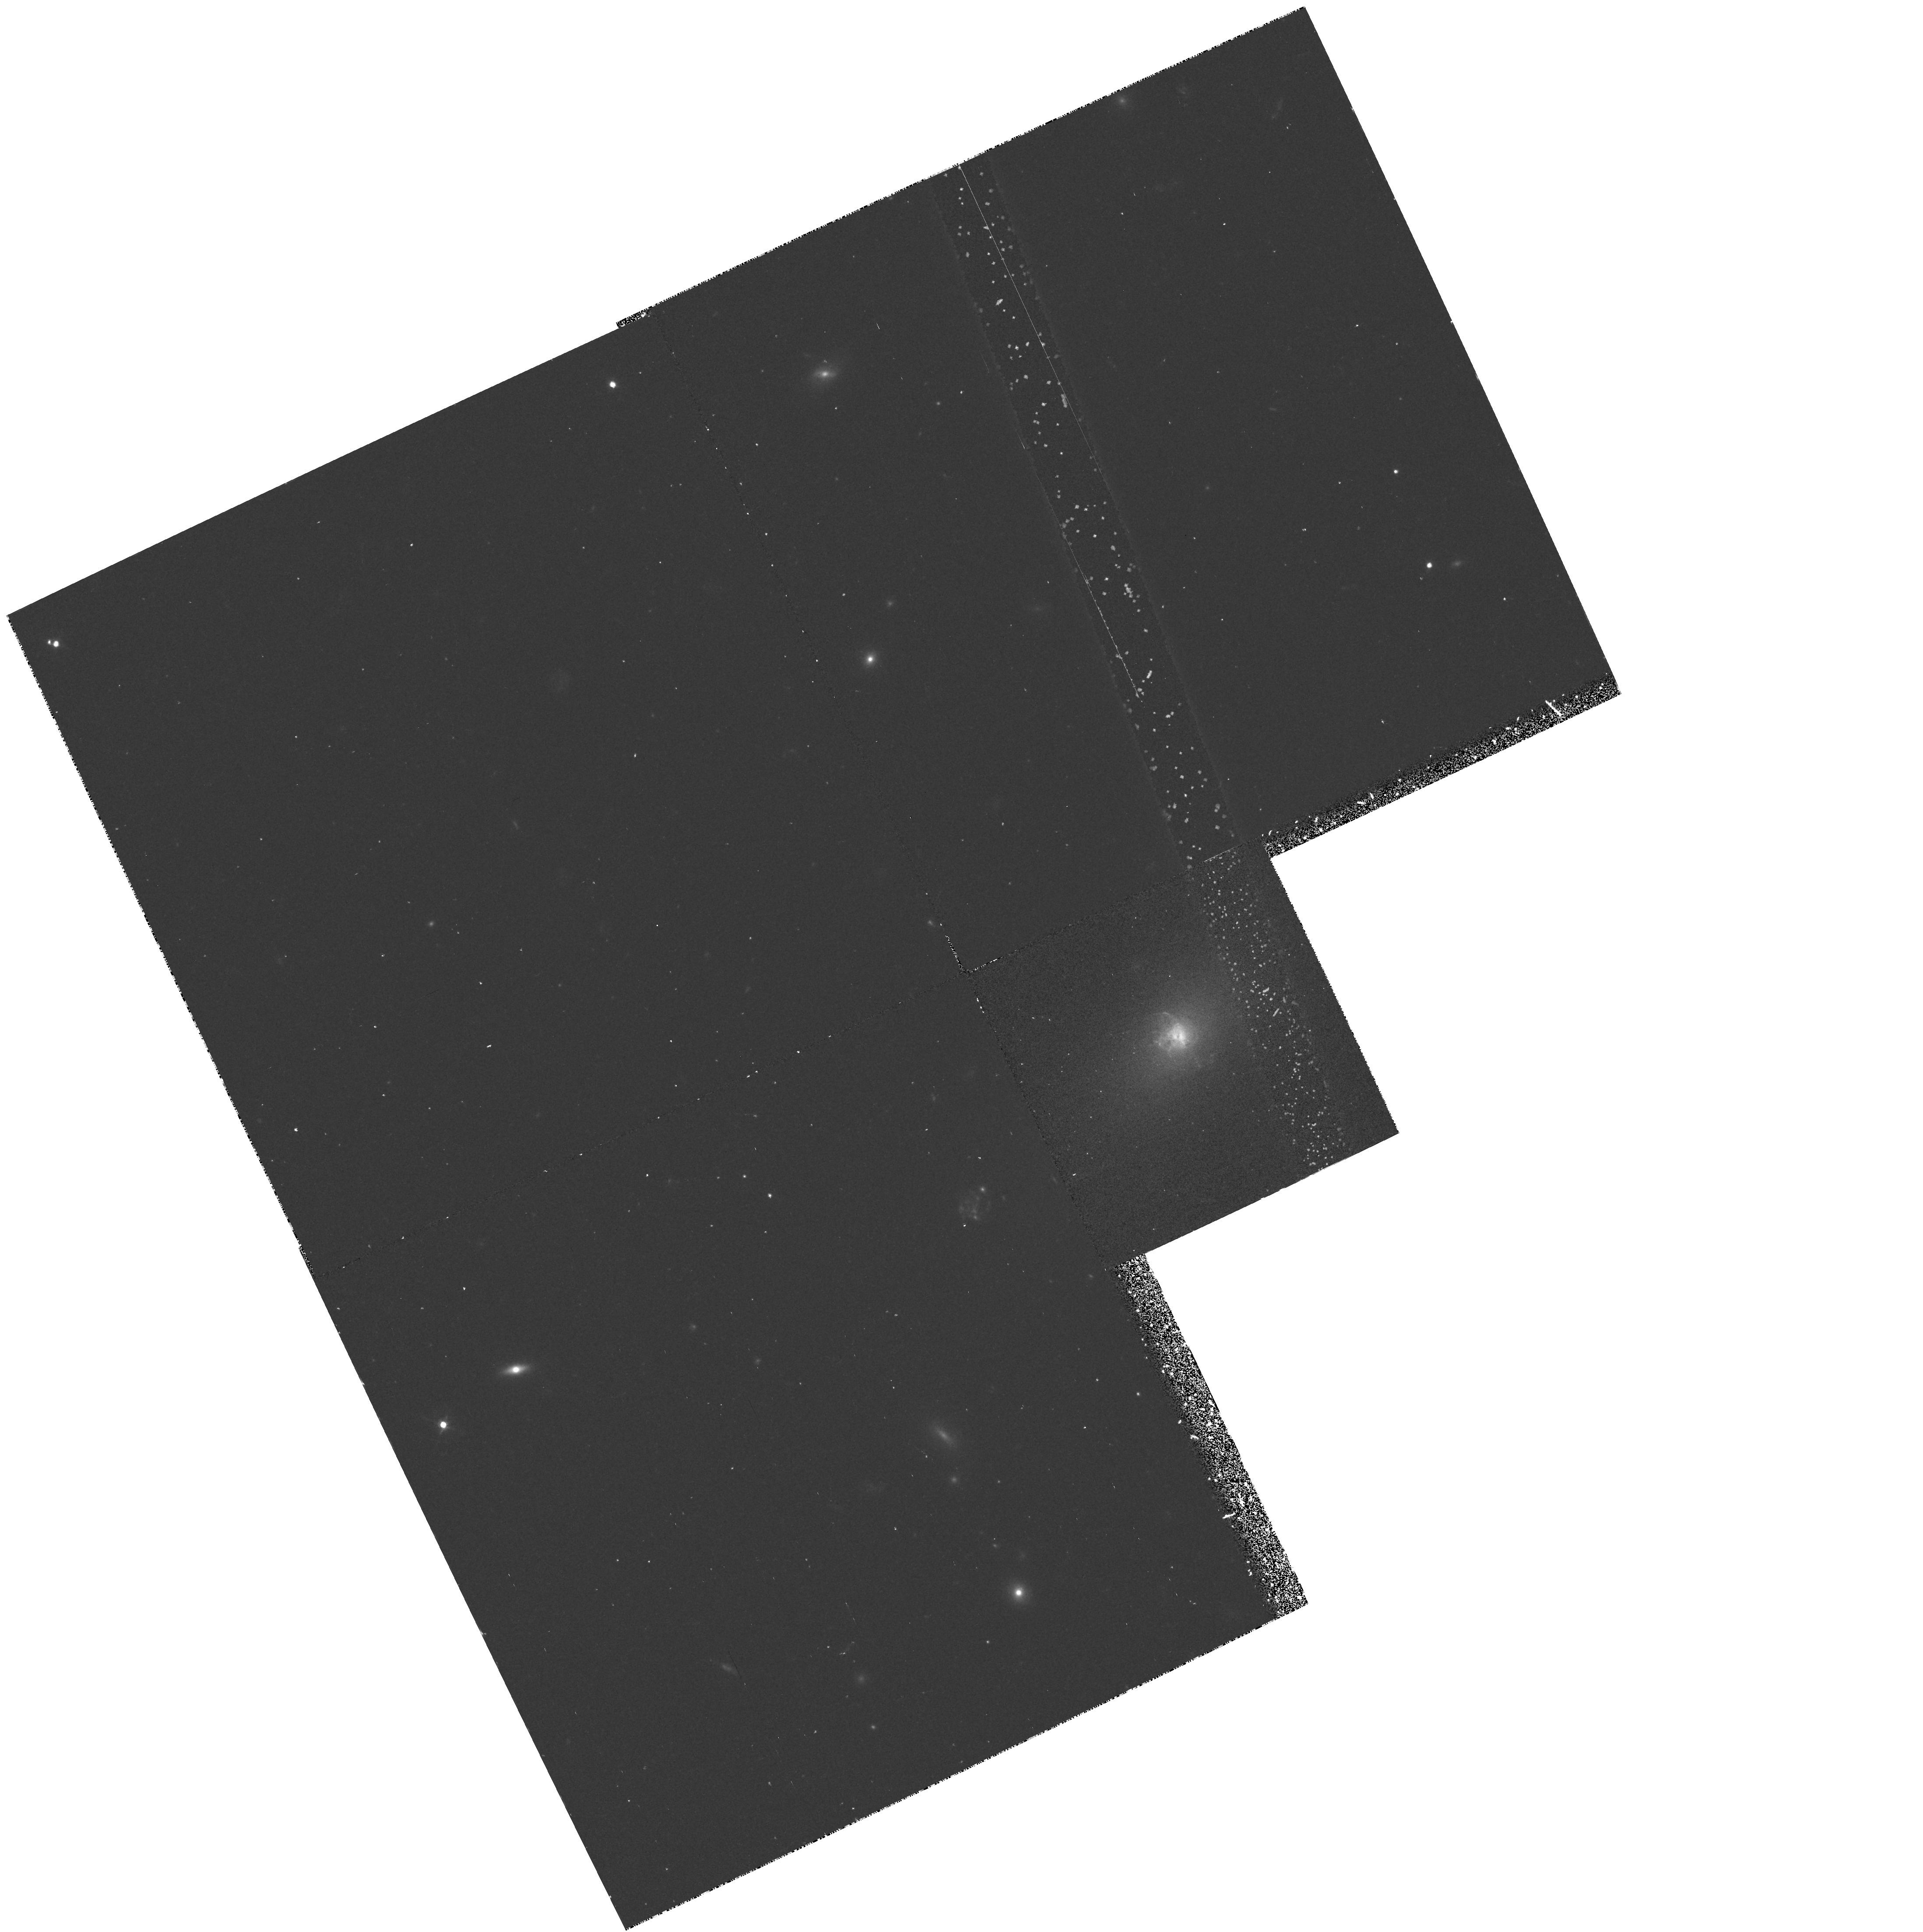
Target: ABELL-2597. Instrument: WFPC2/PC. Filter: F450W. Exposure: 42 min. Observation ID: hst_6228_02_wfpc2_pc_f450w_u2pf02

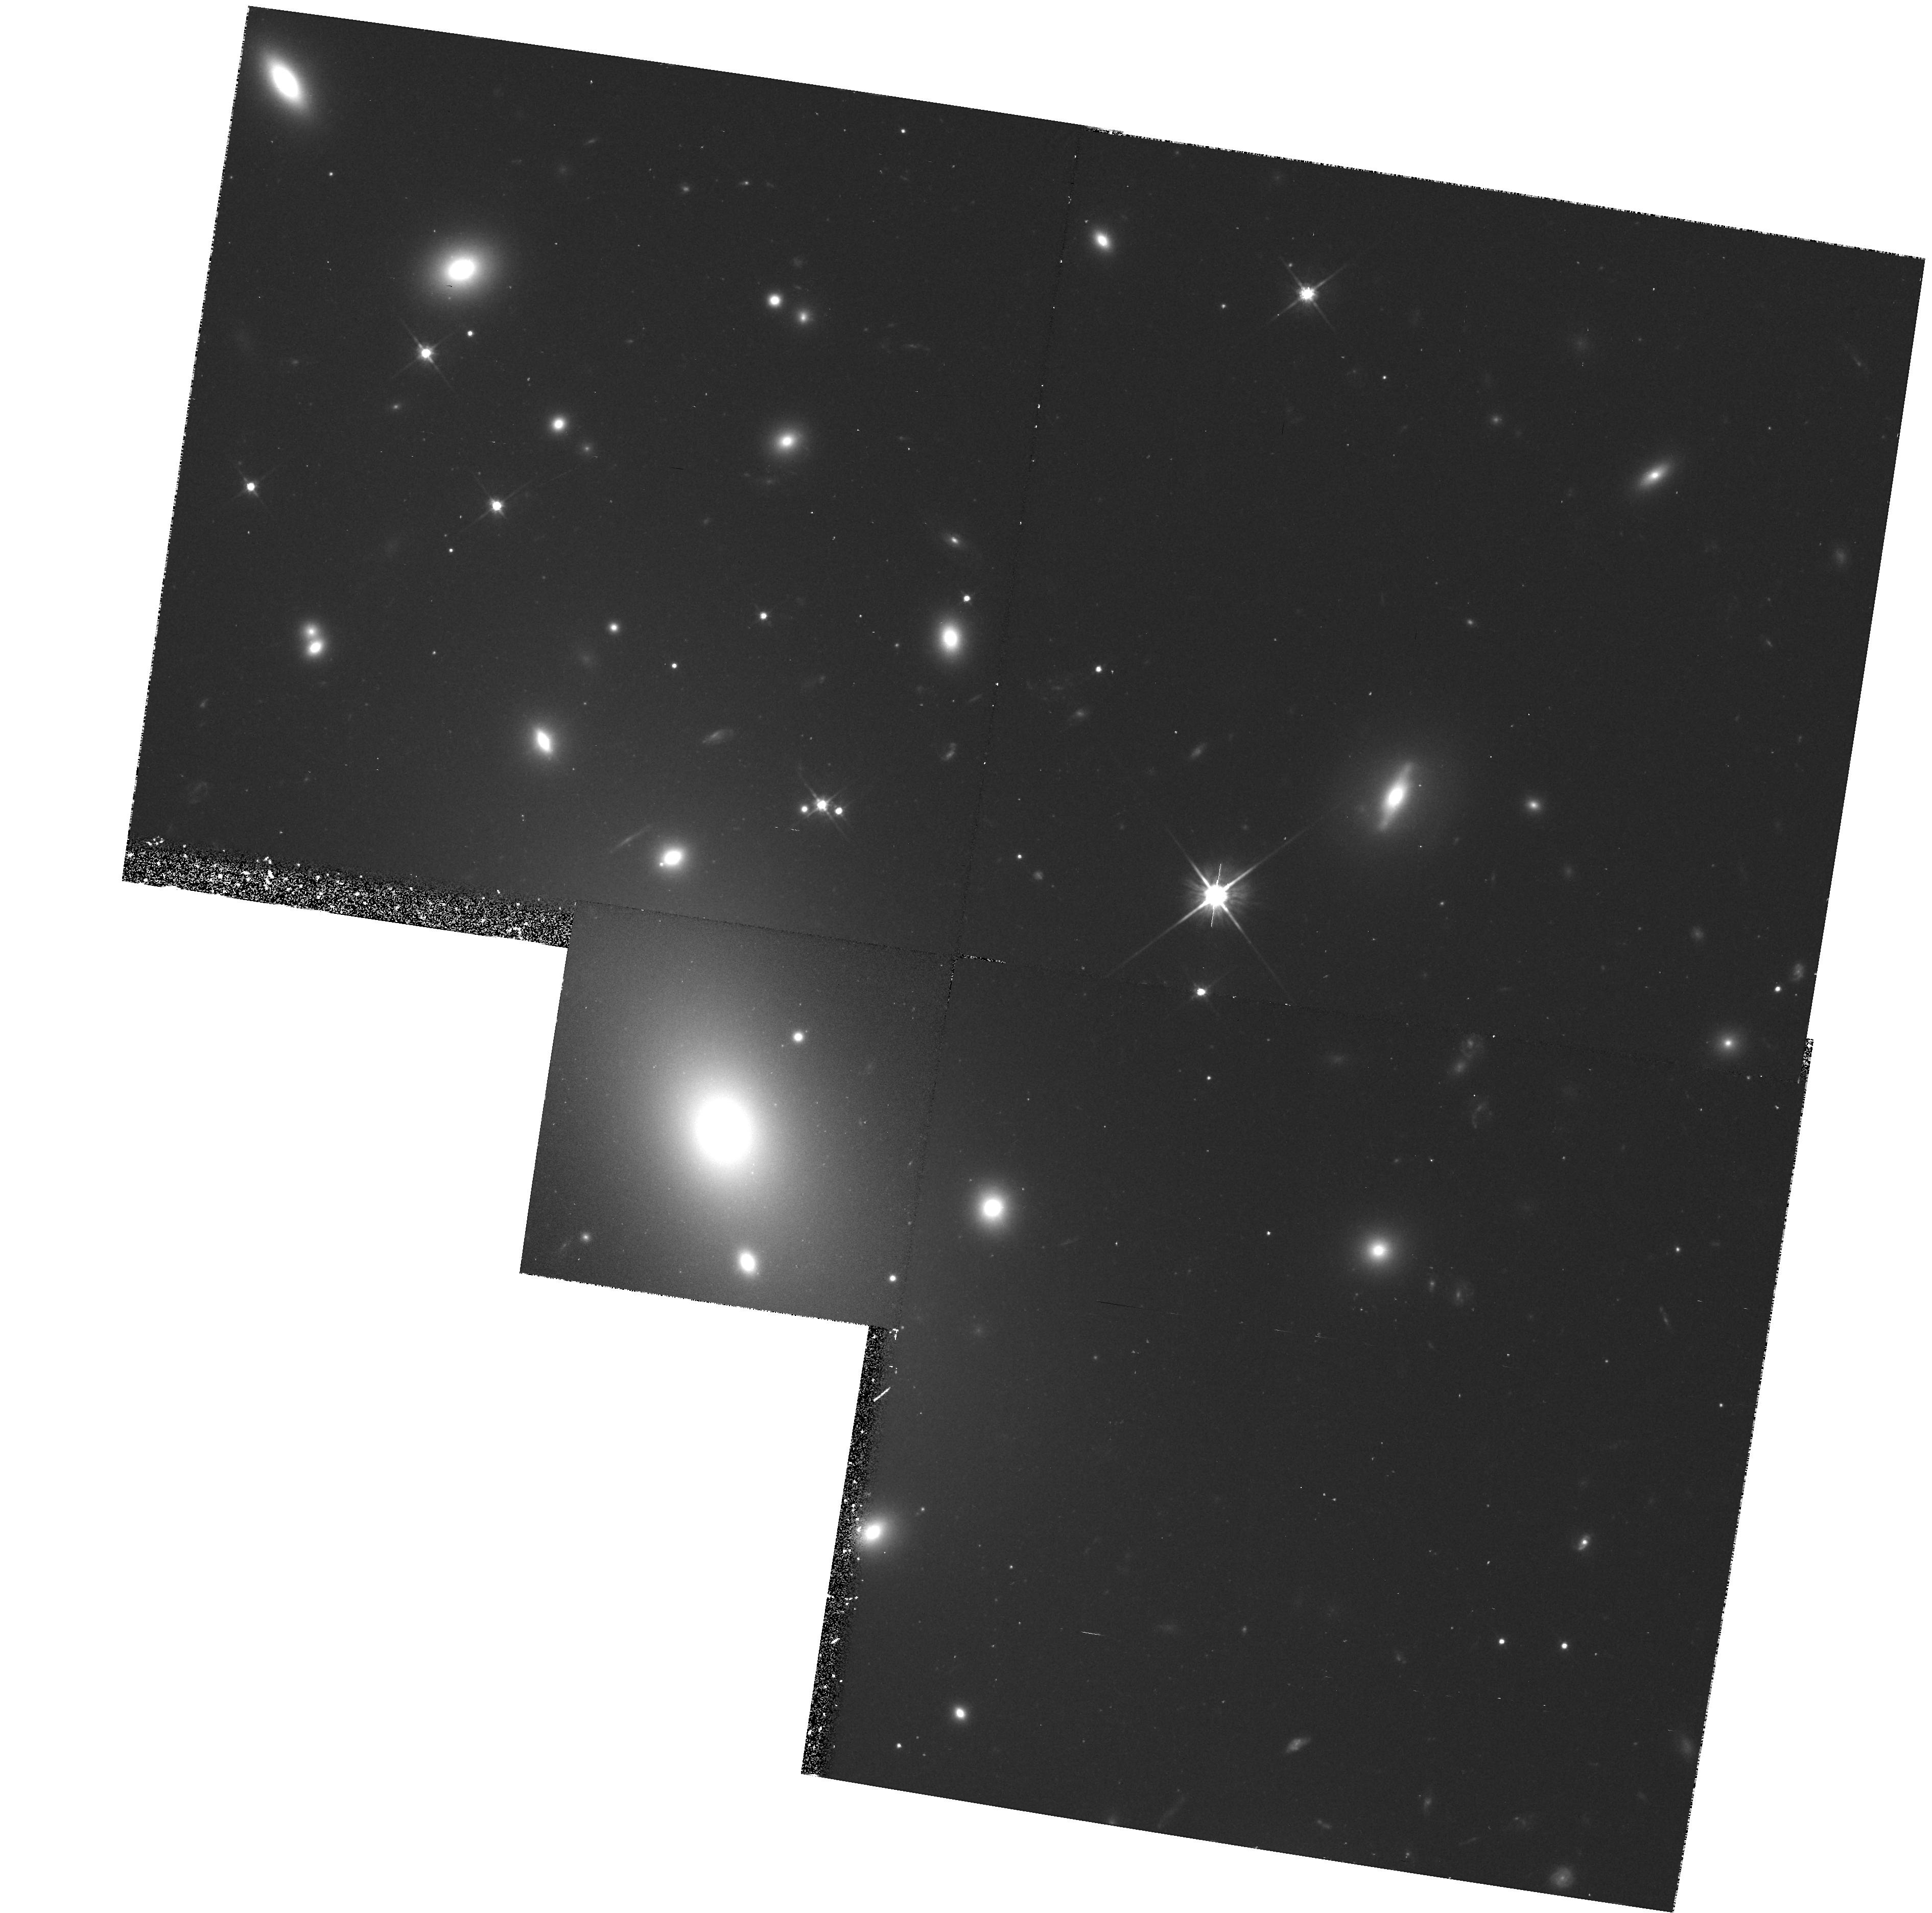
Target: ABELL-2029. Instrument: WFPC2/PC. Filter: F702W. Exposure: 35 min. Observation ID: hst_6228_03_wfpc2_pc_f702w_u2pf03

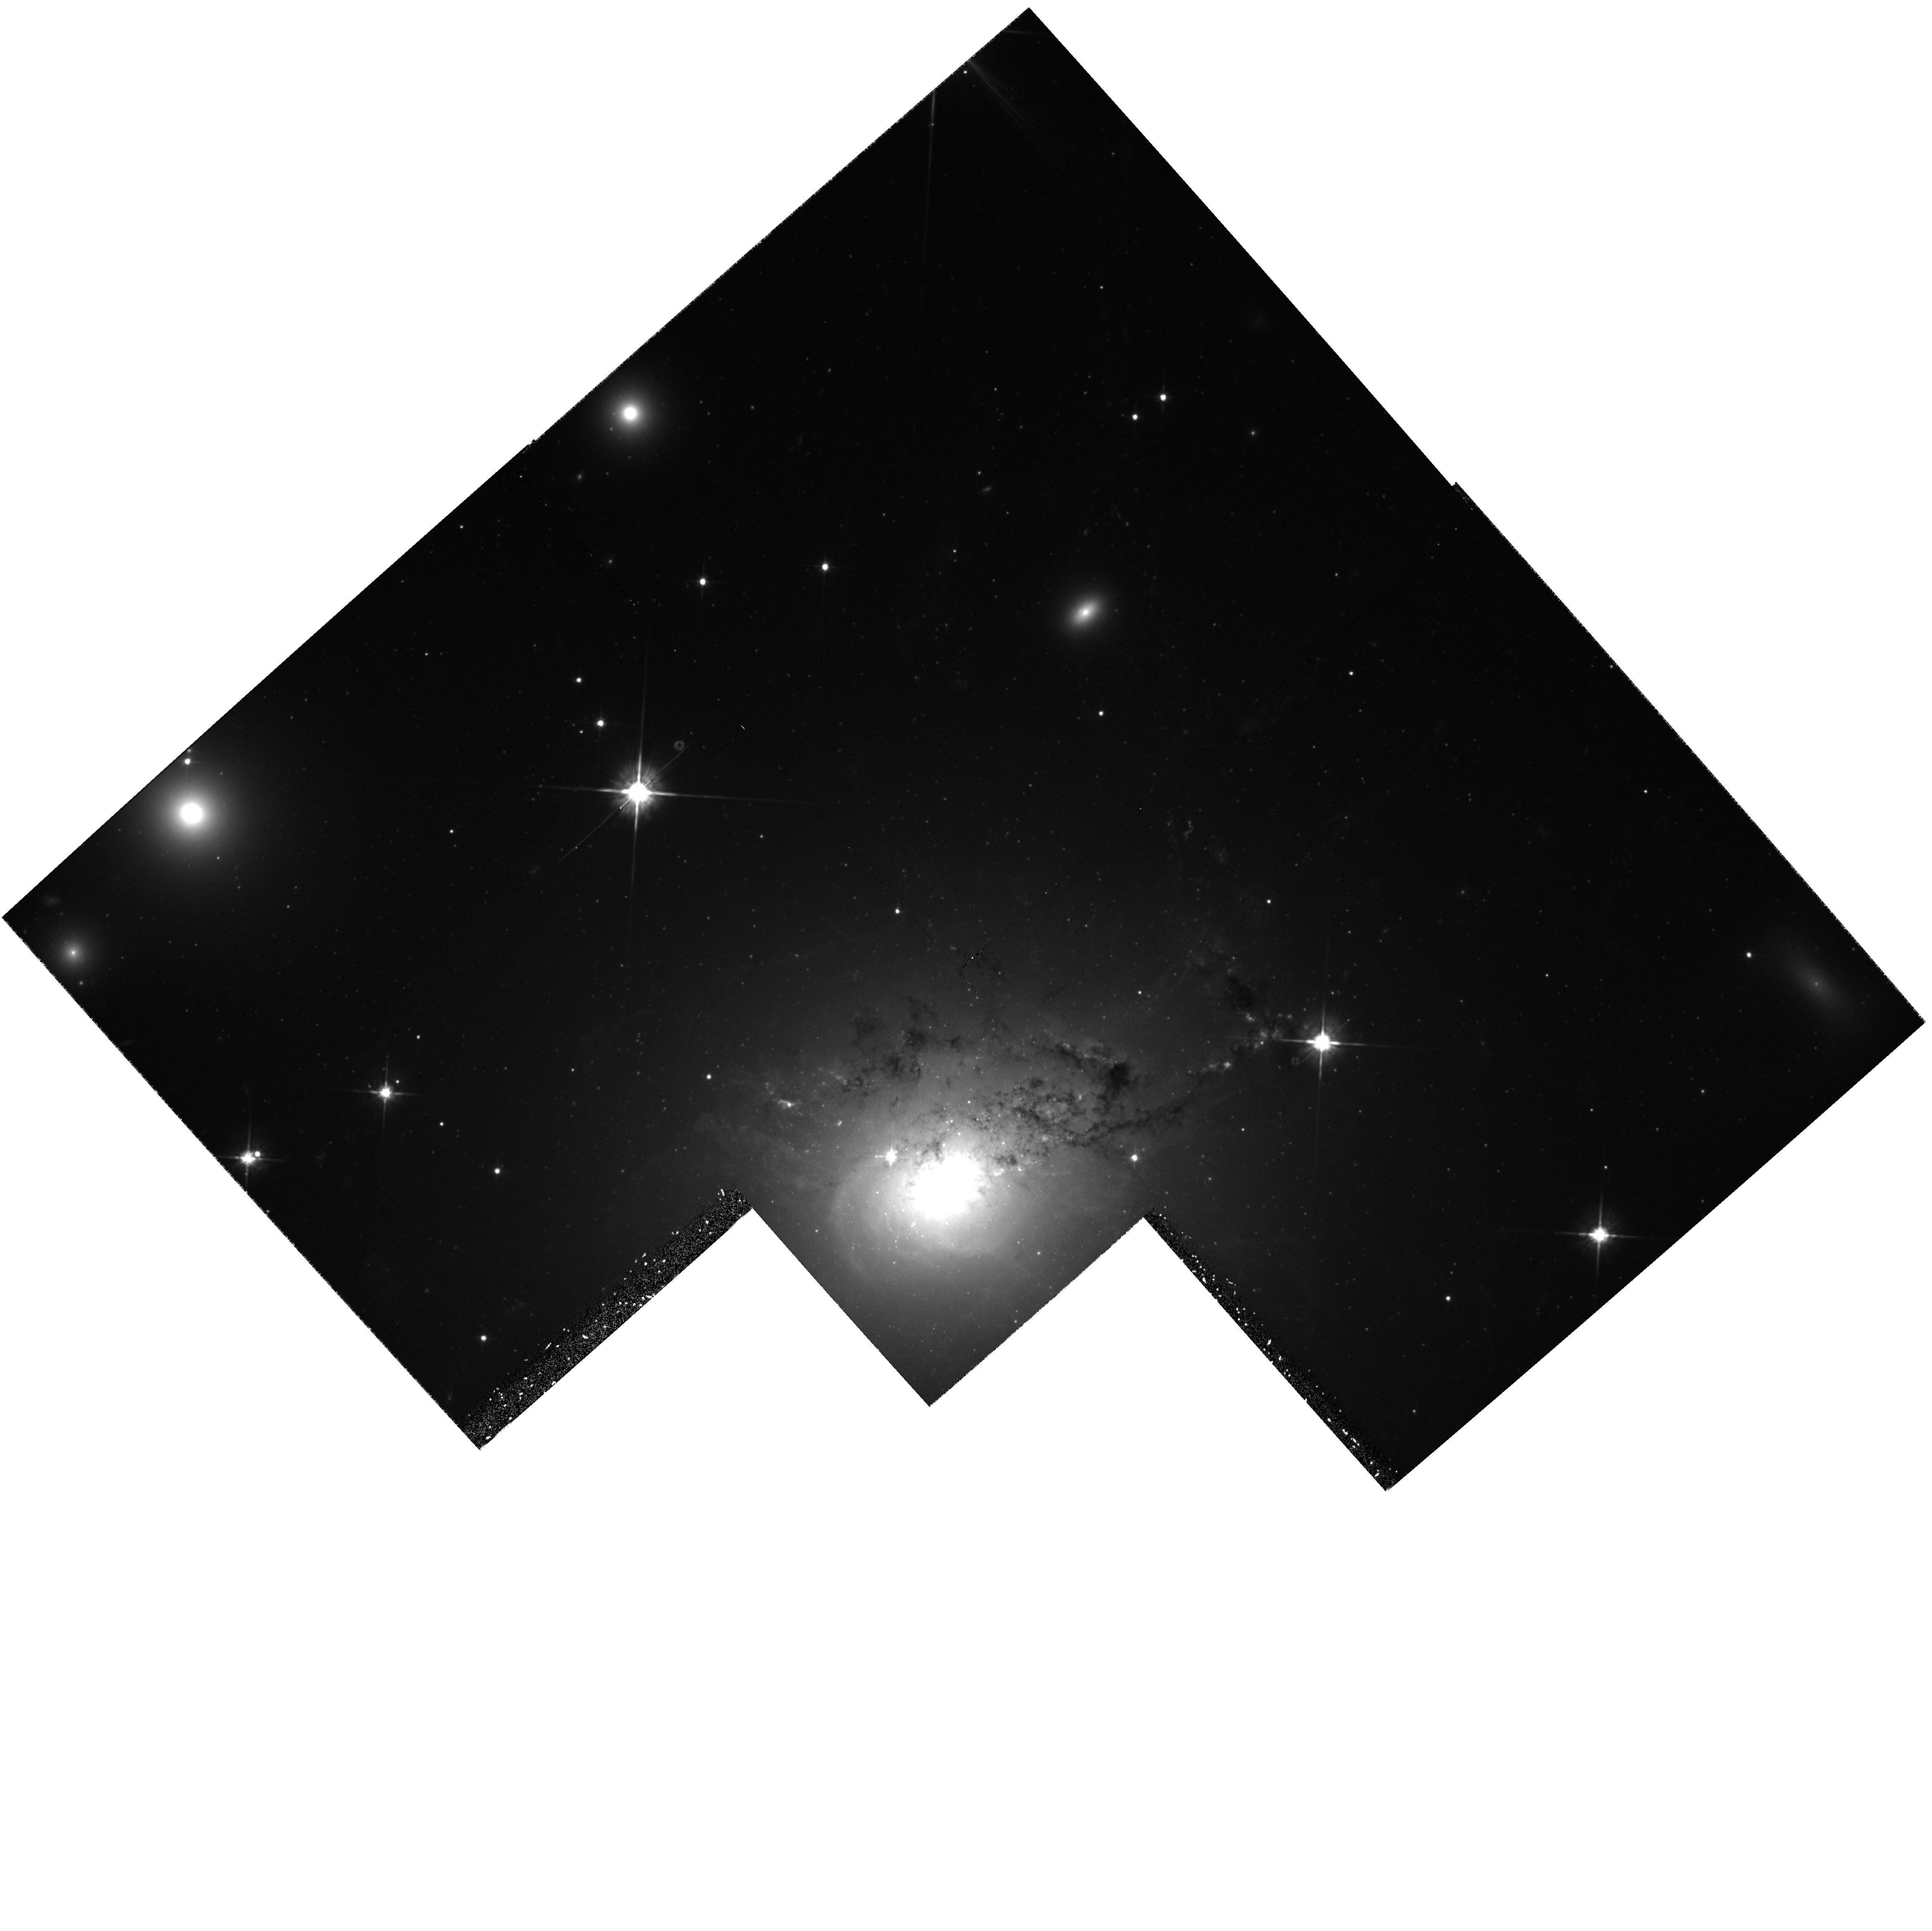
Target: NGC-1275. Instrument: WFPC2/PC. Filter: F702W. Exposure: 1.3 h. Observation ID: hst_6228_04_wfpc2_pc_f702w_u2pf04

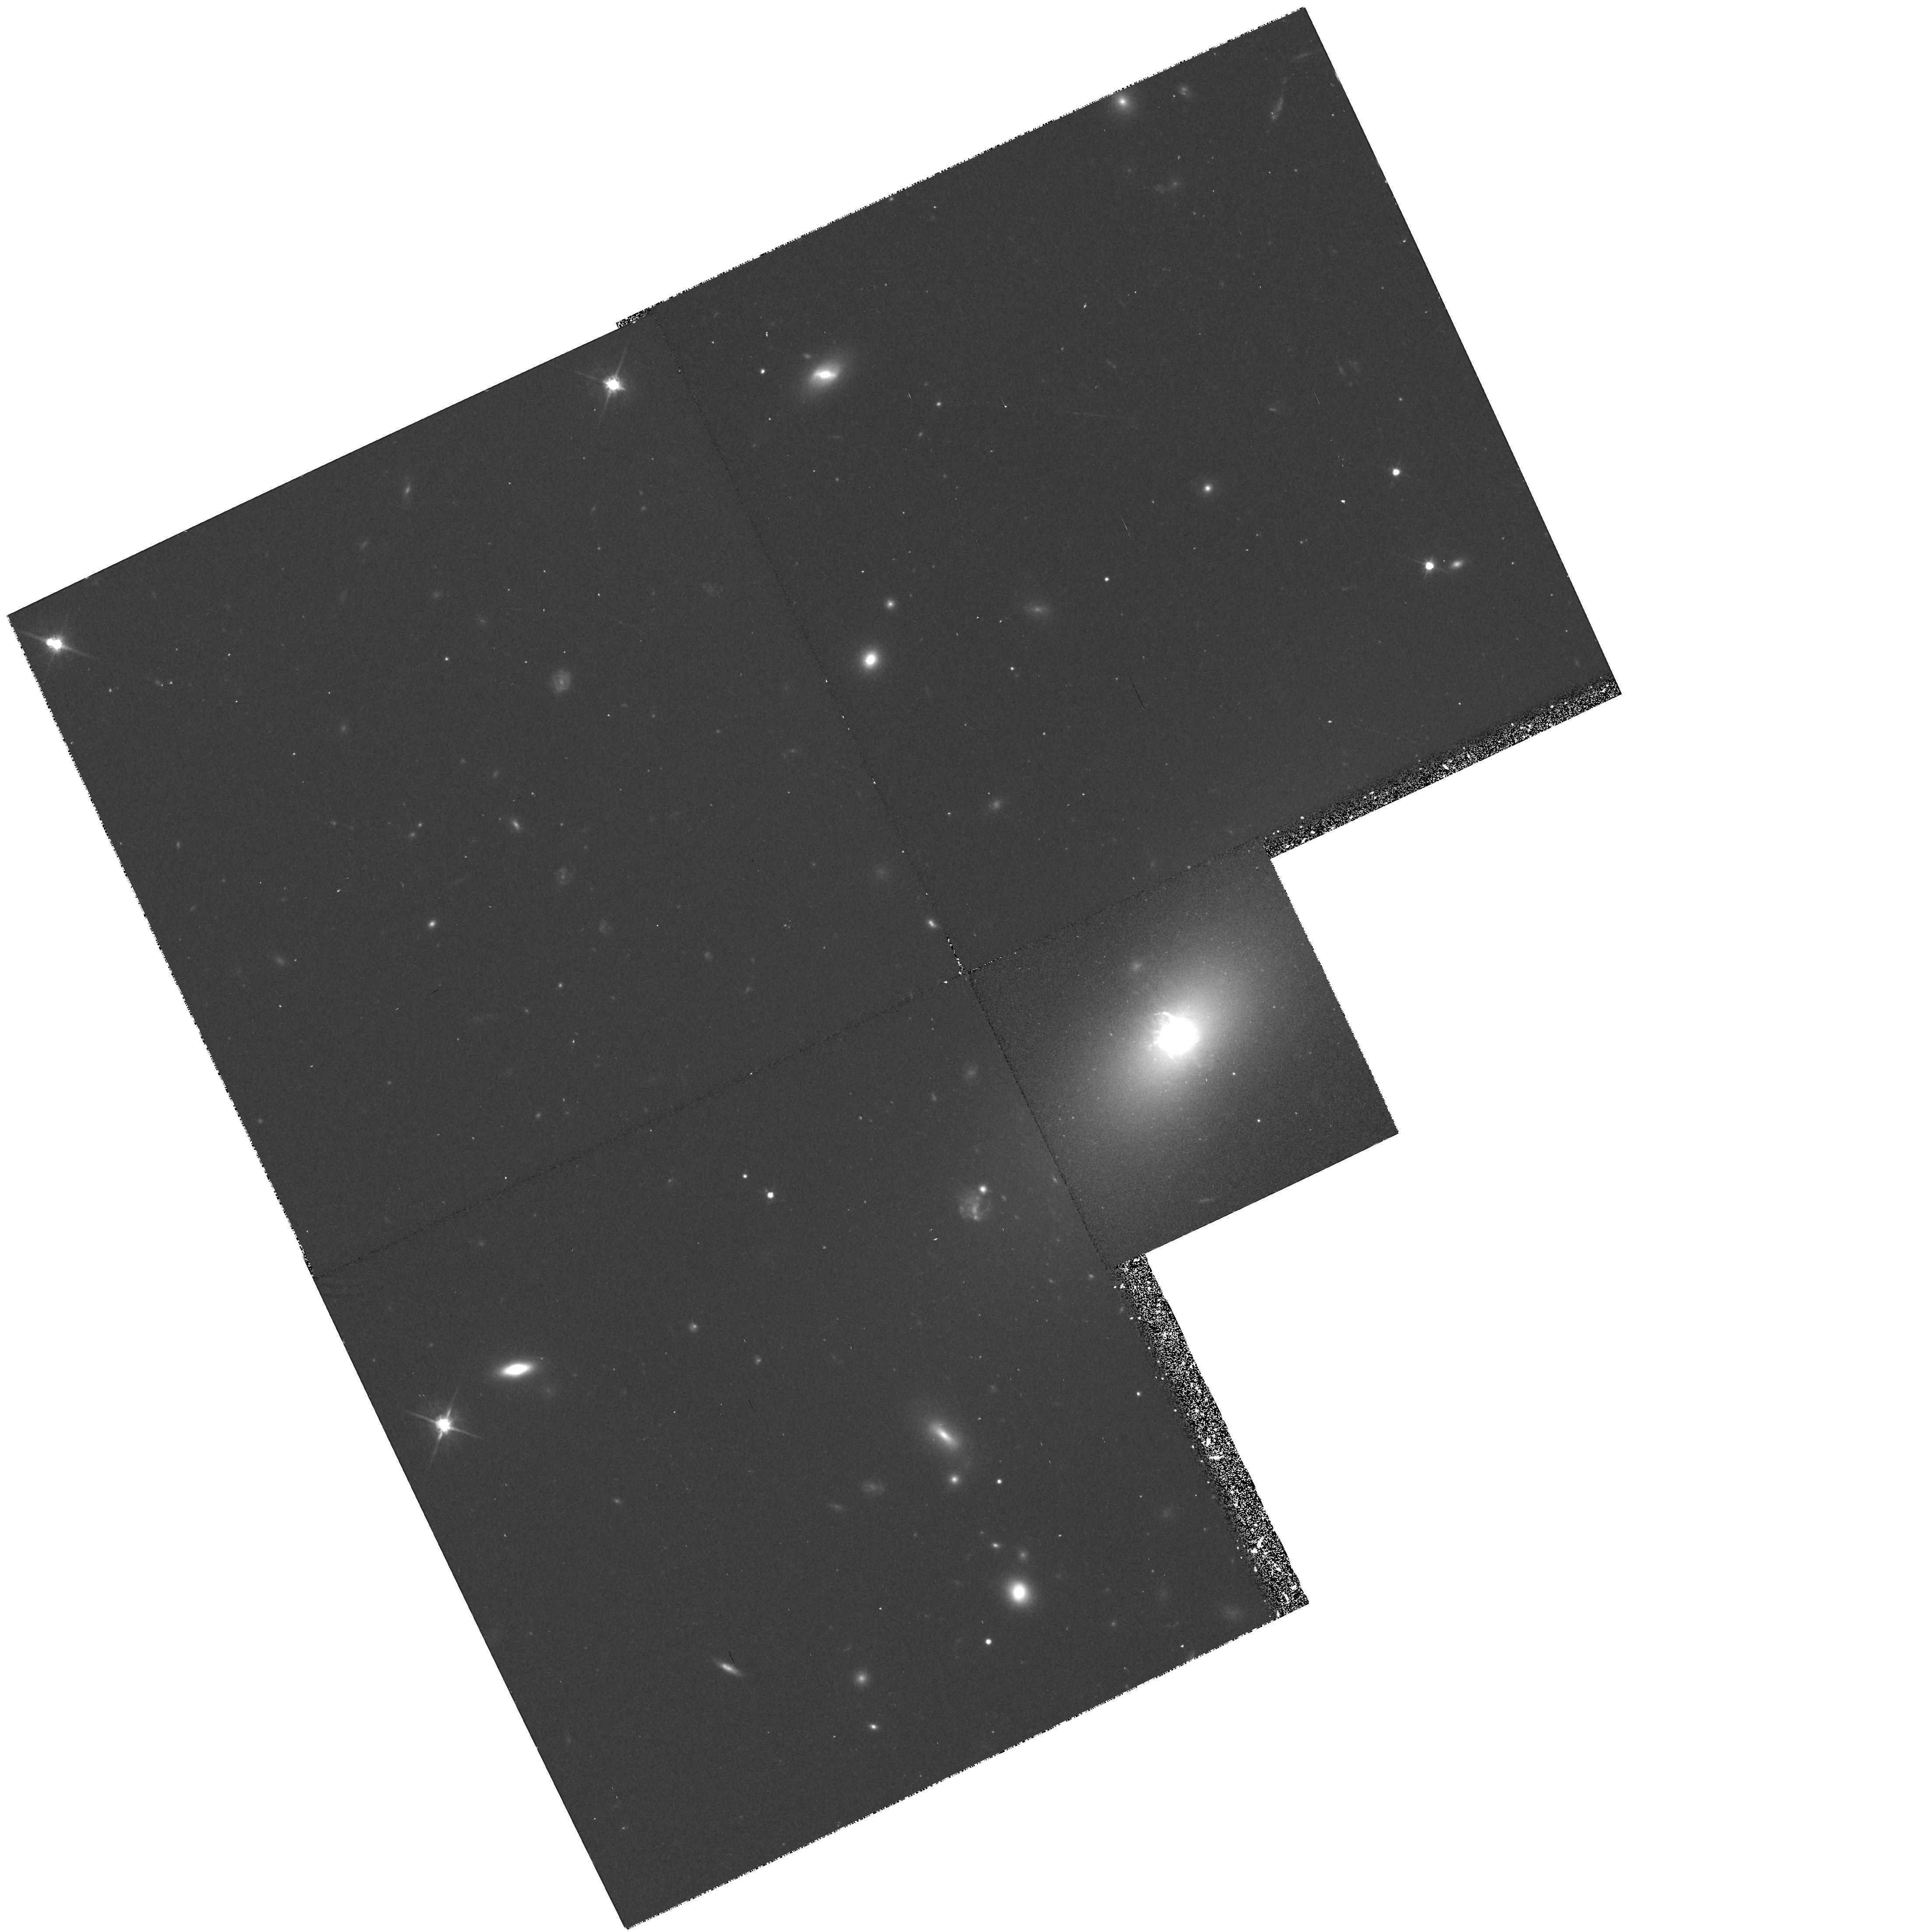
Target: ABELL-2597. Instrument: WFPC2/PC. Filter: F702W. Exposure: 35 min. Observation ID: hst_6228_02_wfpc2_pc_f702w_u2pf02

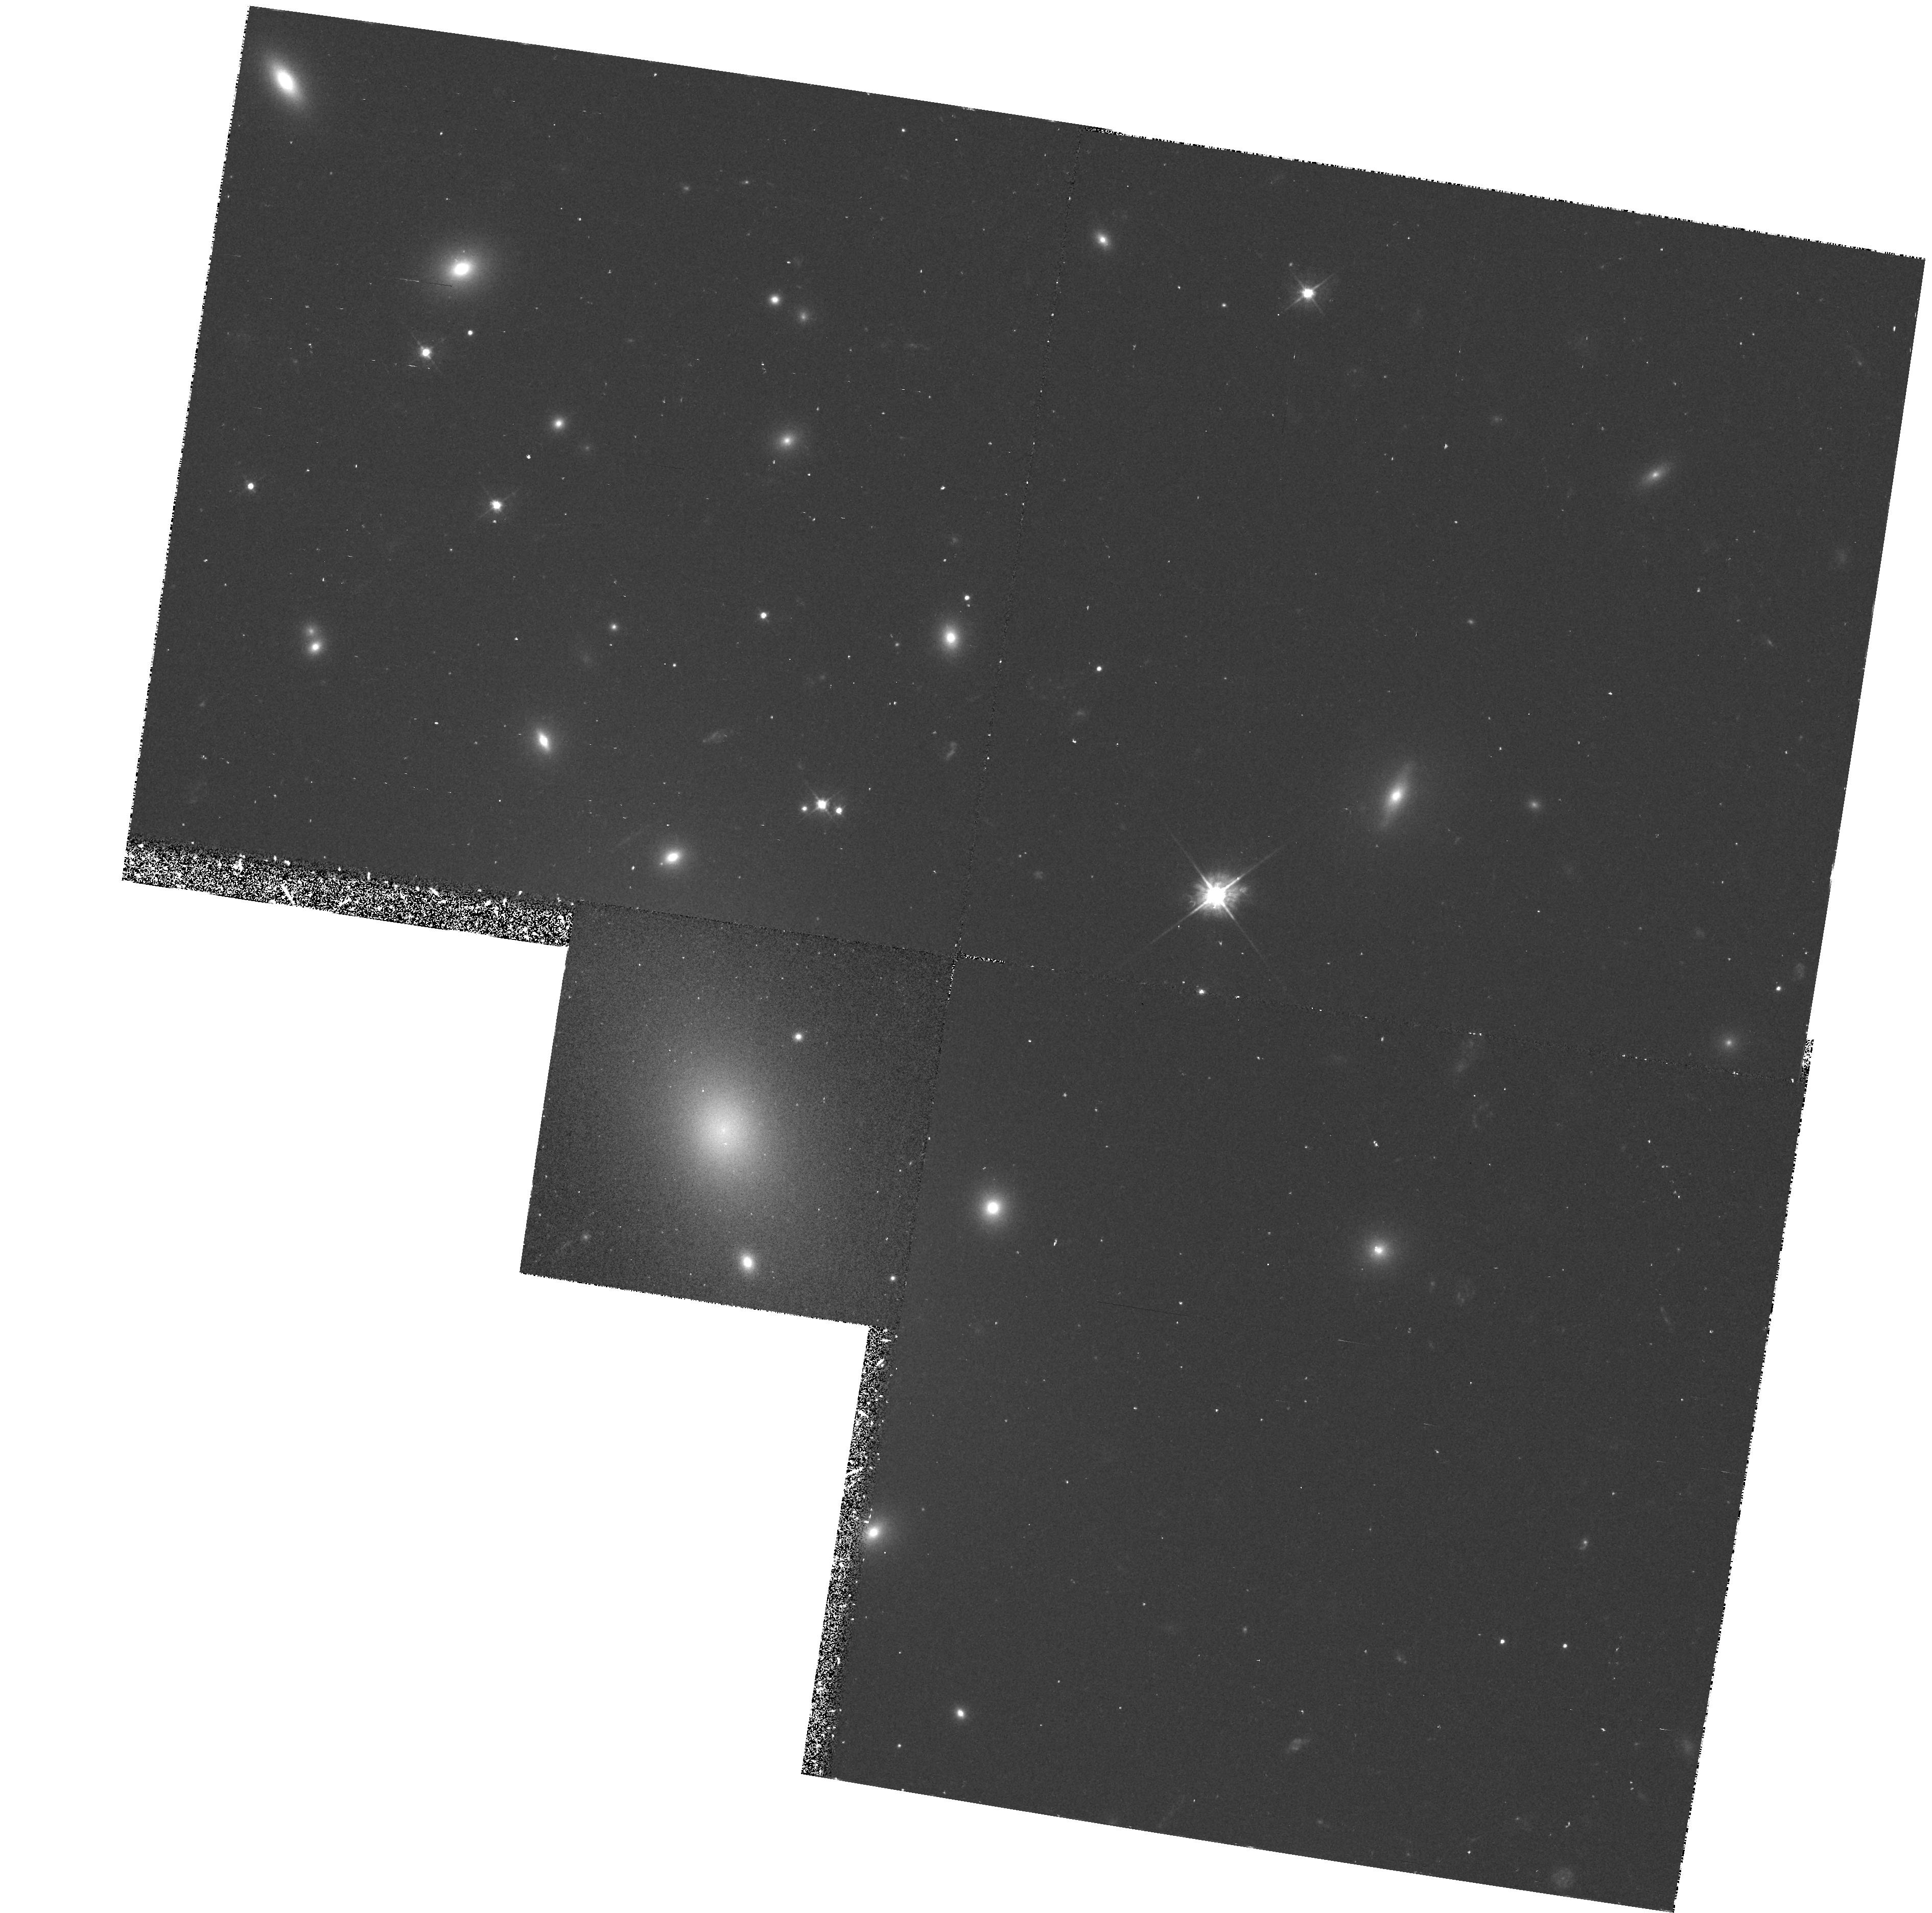
Target: ABELL-2029. Instrument: WFPC2/PC. Filter: F450W. Exposure: 42 min. Observation ID: hst_6228_03_wfpc2_pc_f450w_u2pf03

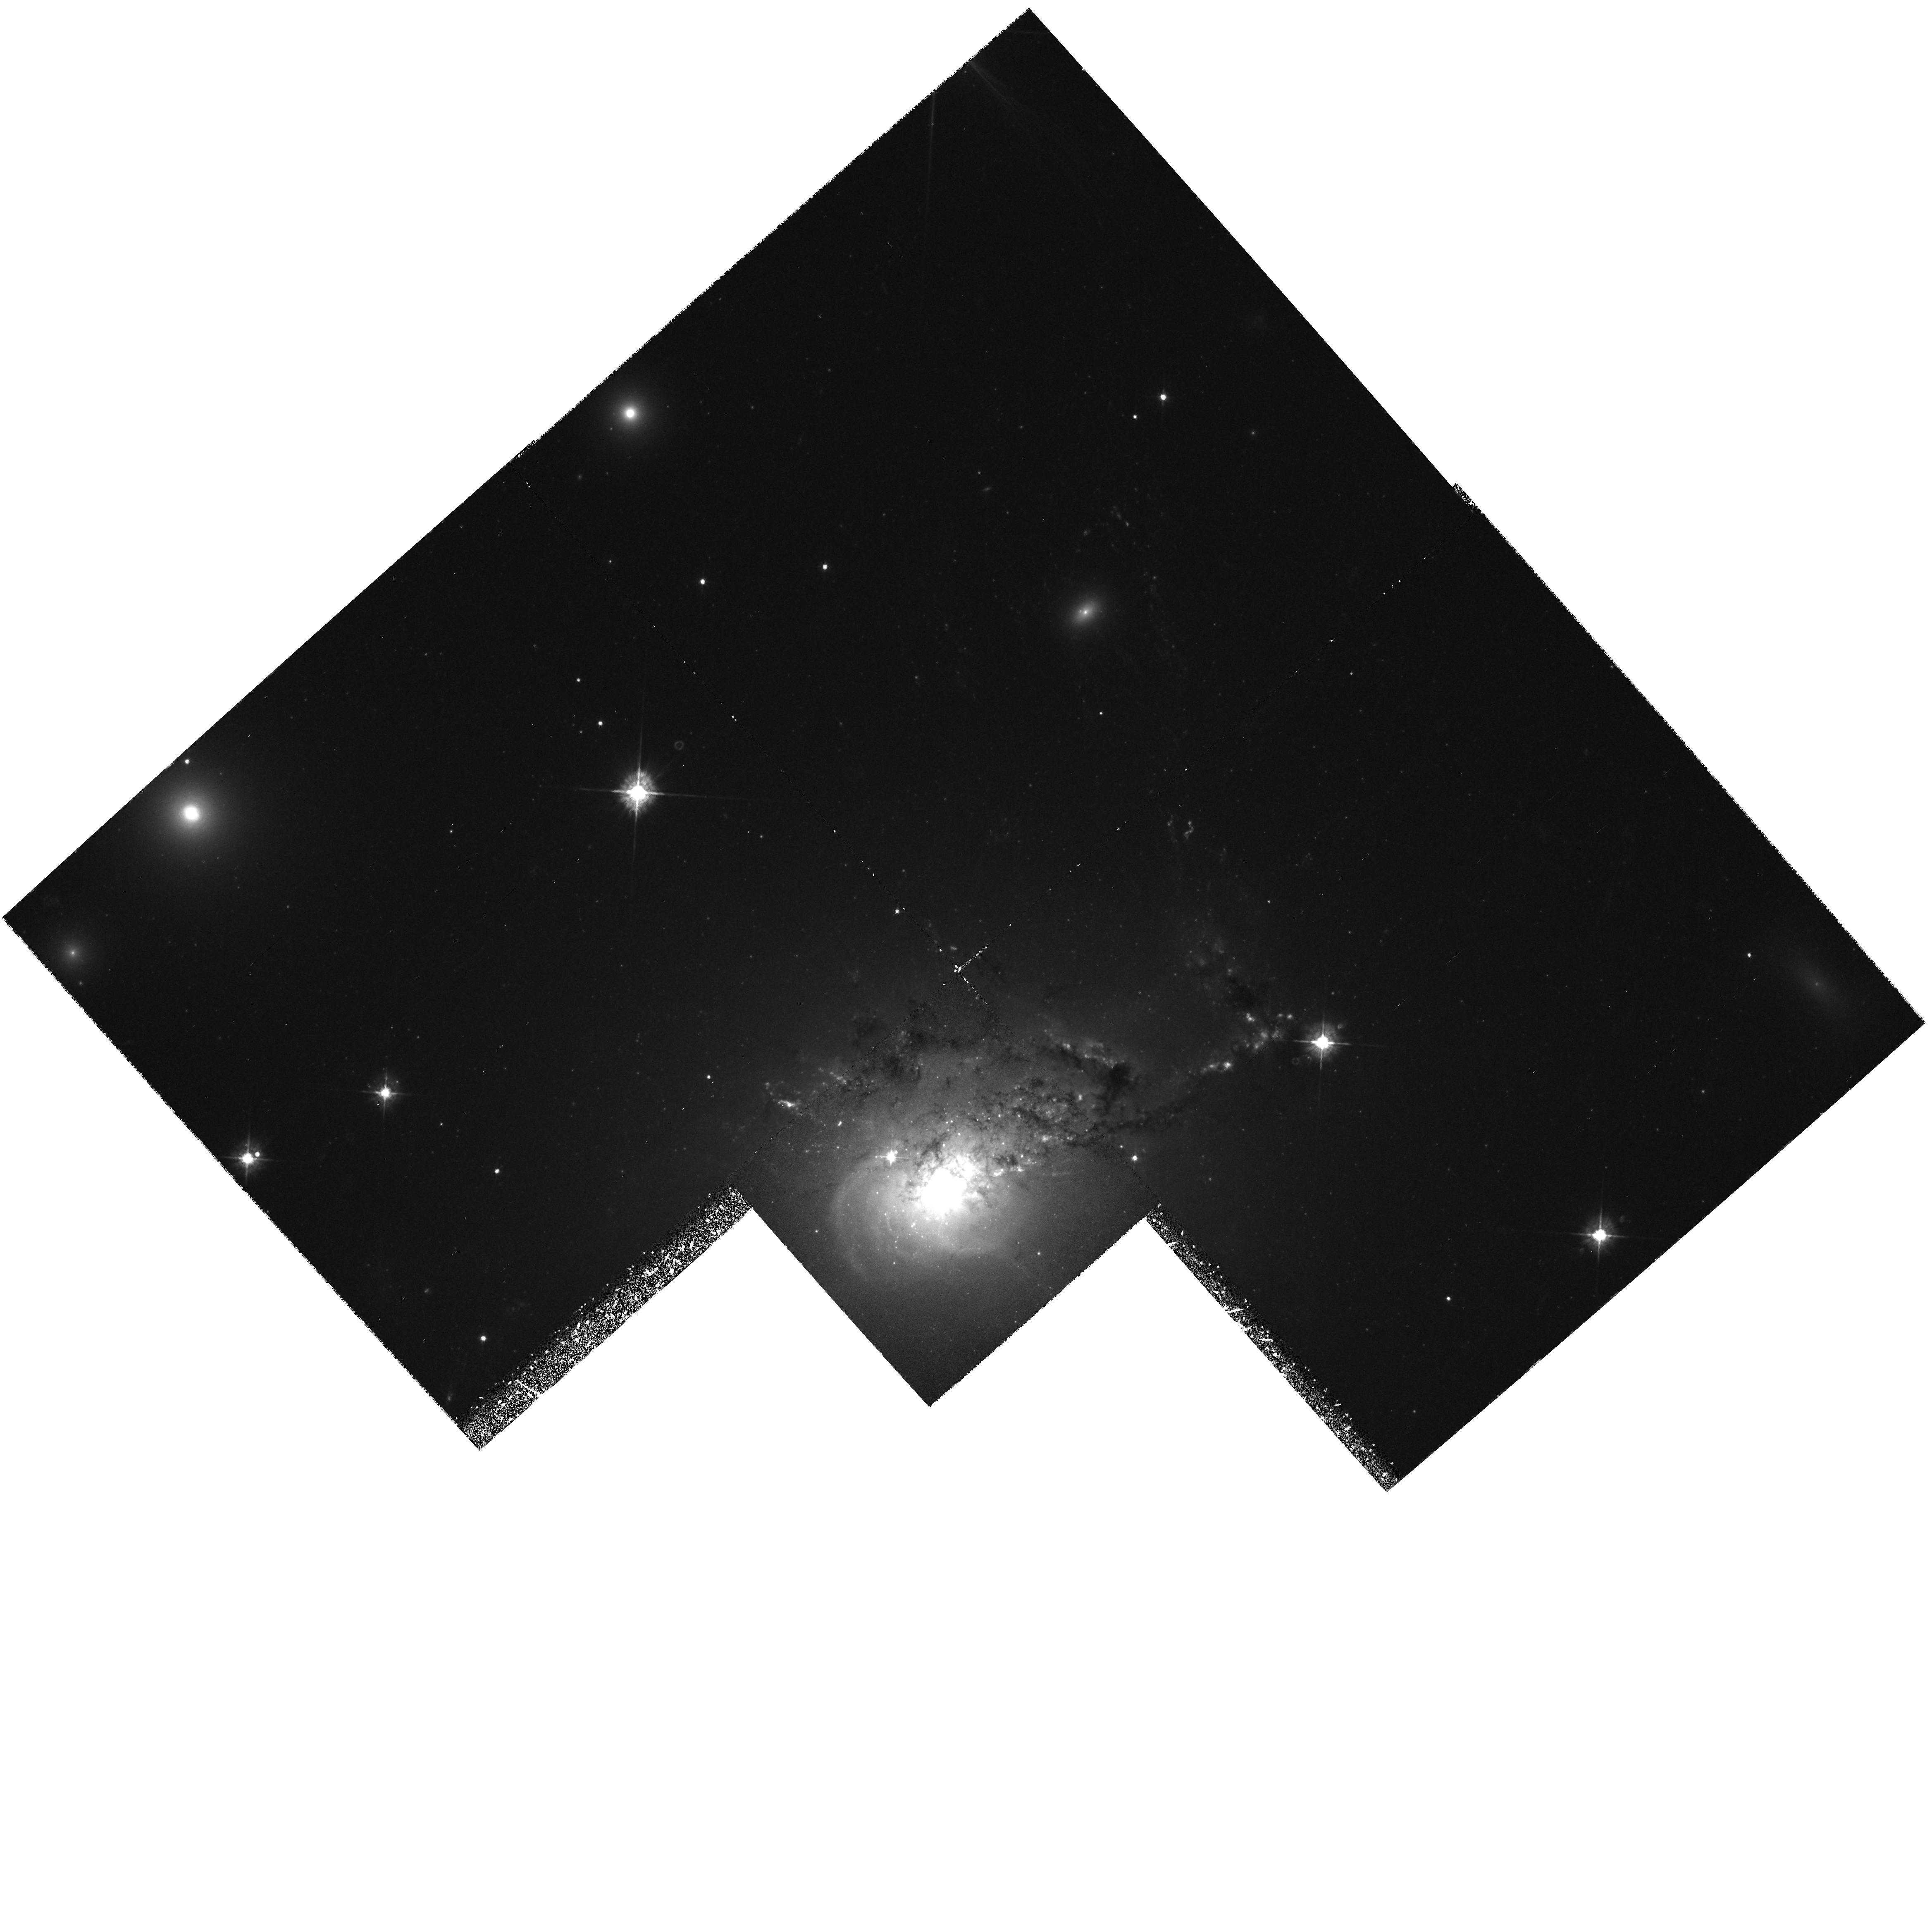
Target: NGC-1275. Instrument: WFPC2/PC. Filter: F450W. Exposure: 1.4 h. Observation ID: hst_6228_04_wfpc2_pc_f450w_u2pf04

YOUNG GLOBULAR CLUSTERS IN INTERACTING AND COOLING FLOW GALAXIES (PI: Trauger, John)

Observing sites of young globular cluster formation may provide important insights into formation mechanisms. Young clusters were observed in NGC 1275 by WFPC1. A critical question raised by these observations was whether cluster formation was linked to a previous interaction or to the cooling flow around NGC 1275. It is plausible that these two different scenarios would lead to different cluster formation histories, with an interaction causing a burst of cluster formation and a cooling flow causing formation to be extended in time. We intend to distinguish between these histories by deep imaging of the cluster population around NGC 1275. In addition, we are obtaining observations of two additional cooling flow galaxies. In these, we will look for the presence of young clusters. Also, we will investigate our hypothesis that cooling flow galaxies with blue central regions are sites of a recent interaction.